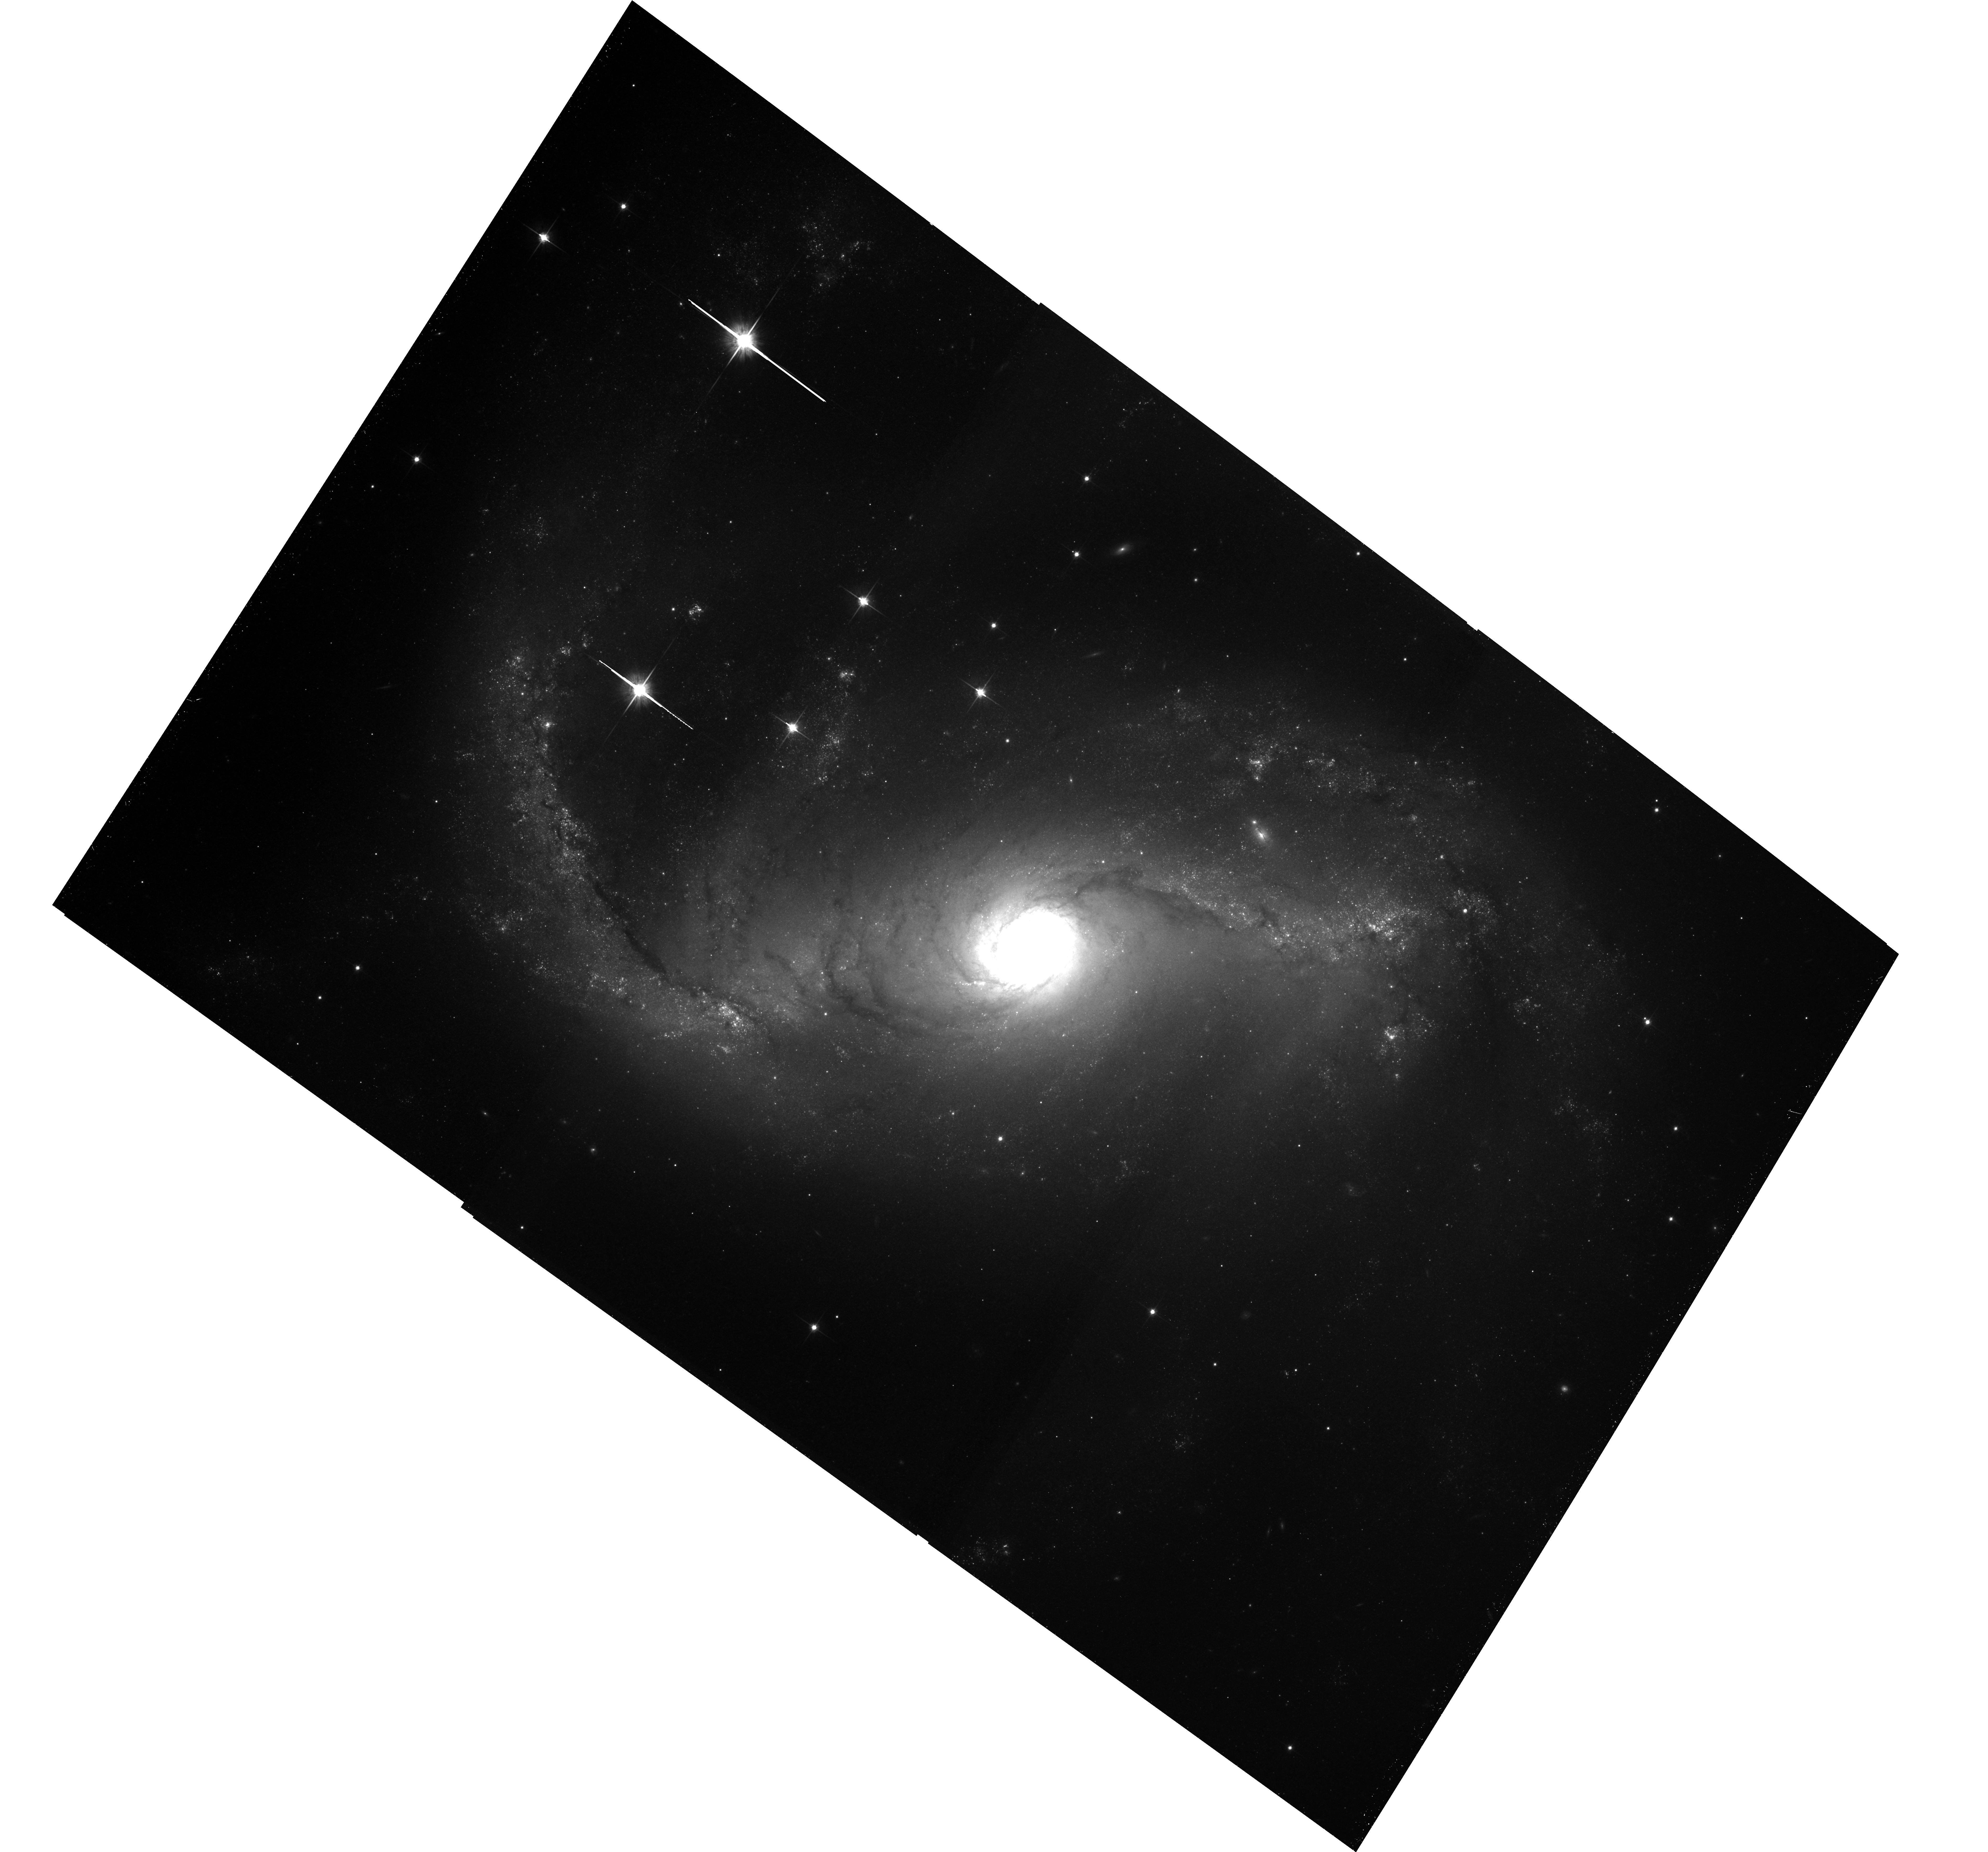
Target: NGC-1672. Instrument: ACS/WFC. Filter: F814W. Exposure: 41 min. Observation ID: hst_10354_01_acs_wfc_f814w_j95801

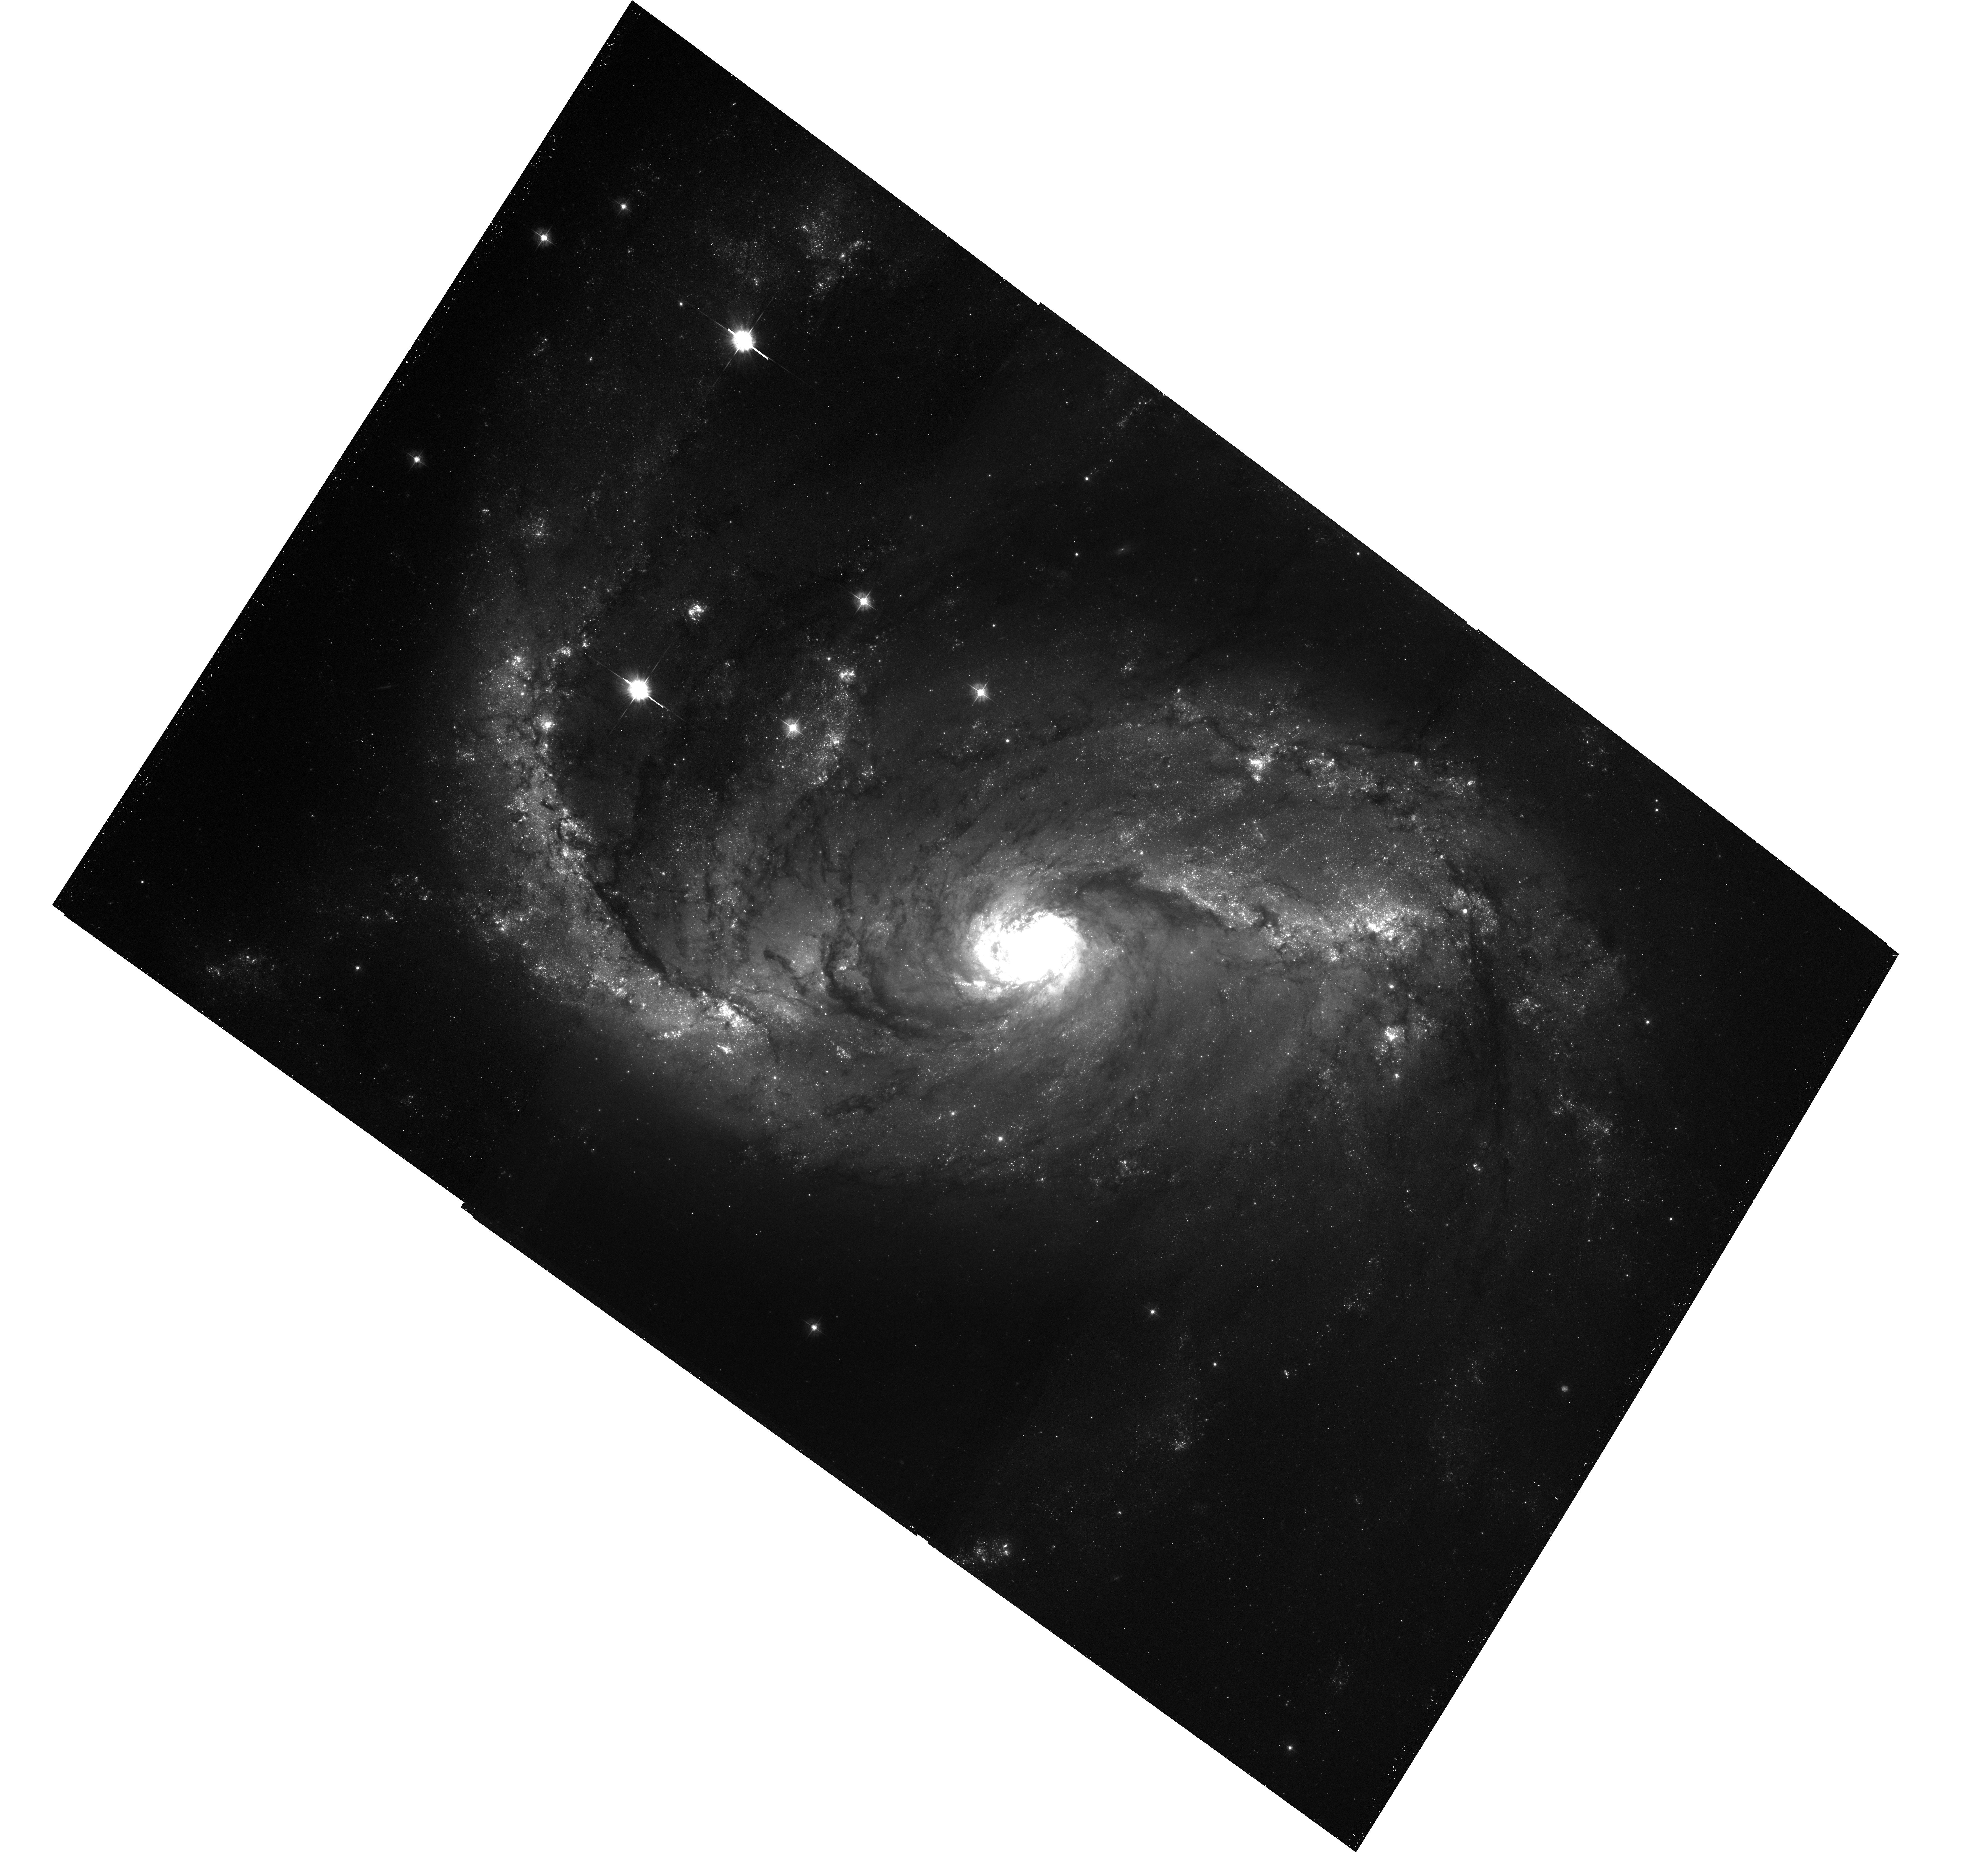
Target: NGC-1672. Instrument: ACS/WFC. Filter: F435W. Exposure: 41 min. Observation ID: hst_10354_01_acs_wfc_f435w_j95801

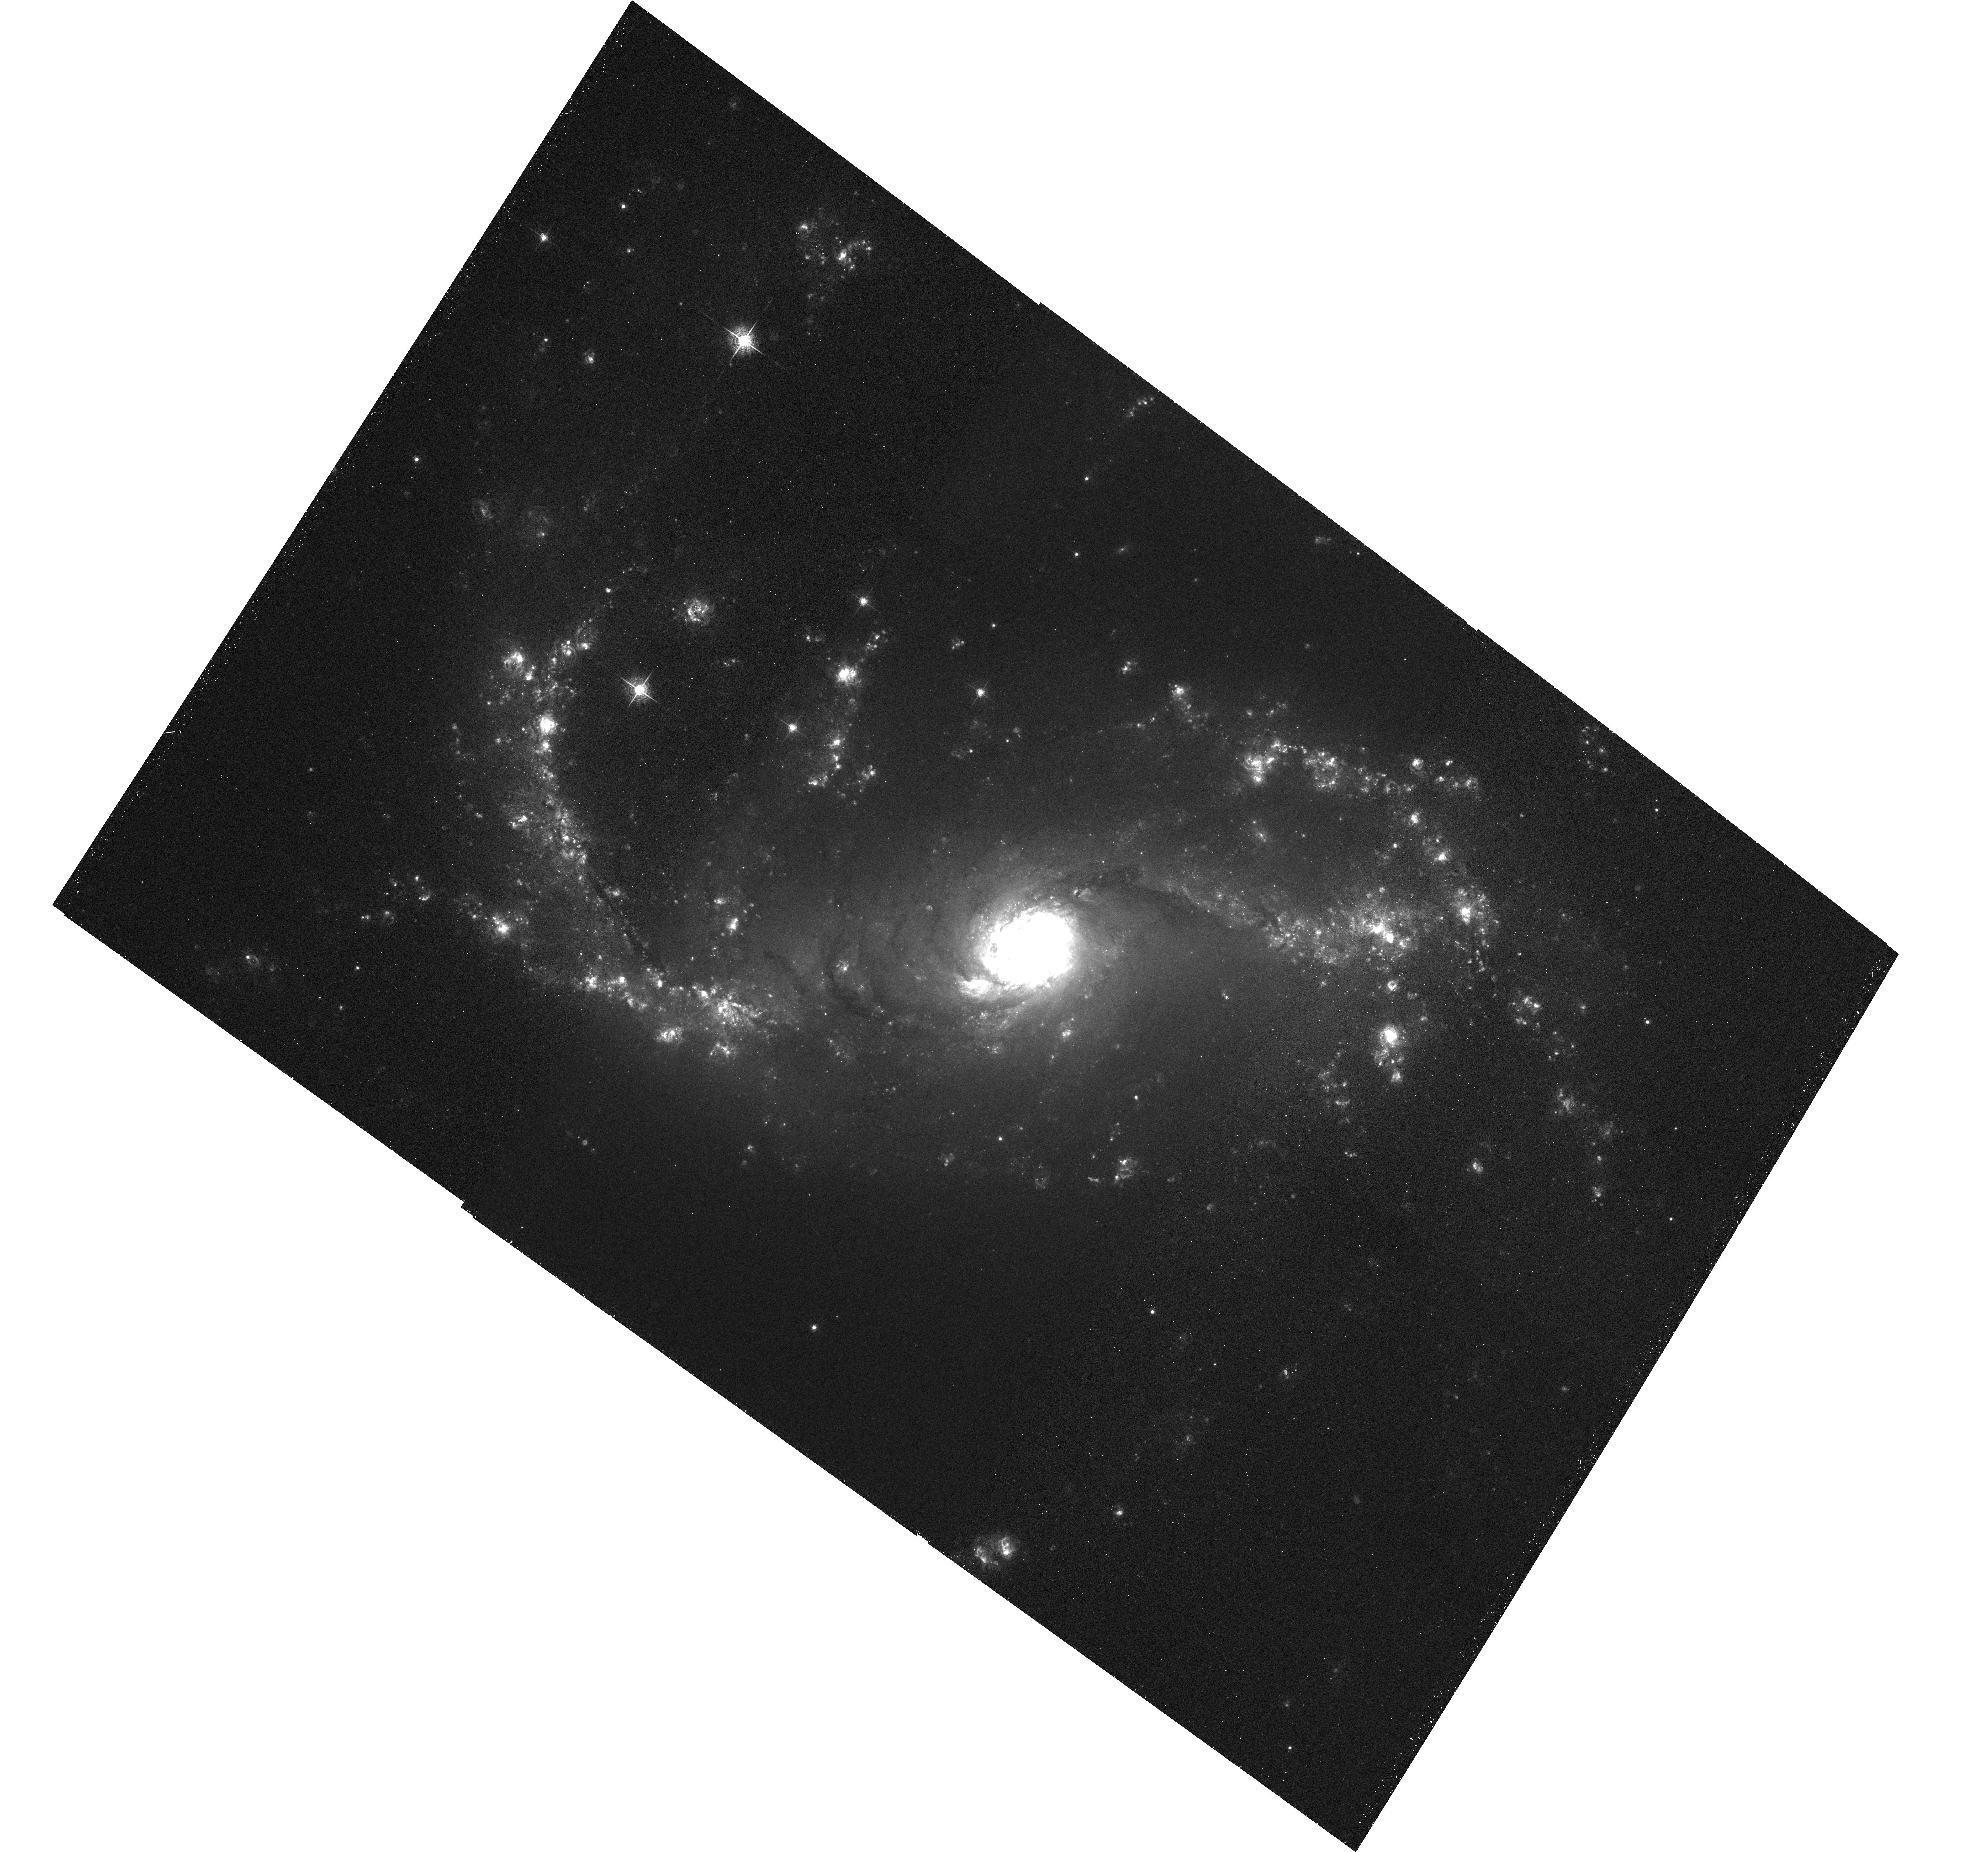
Target: NGC-1672. Instrument: ACS/WFC. Filter: F658N. Exposure: 41 min. Observation ID: hst_10354_01_acs_wfc_f658n_j95801

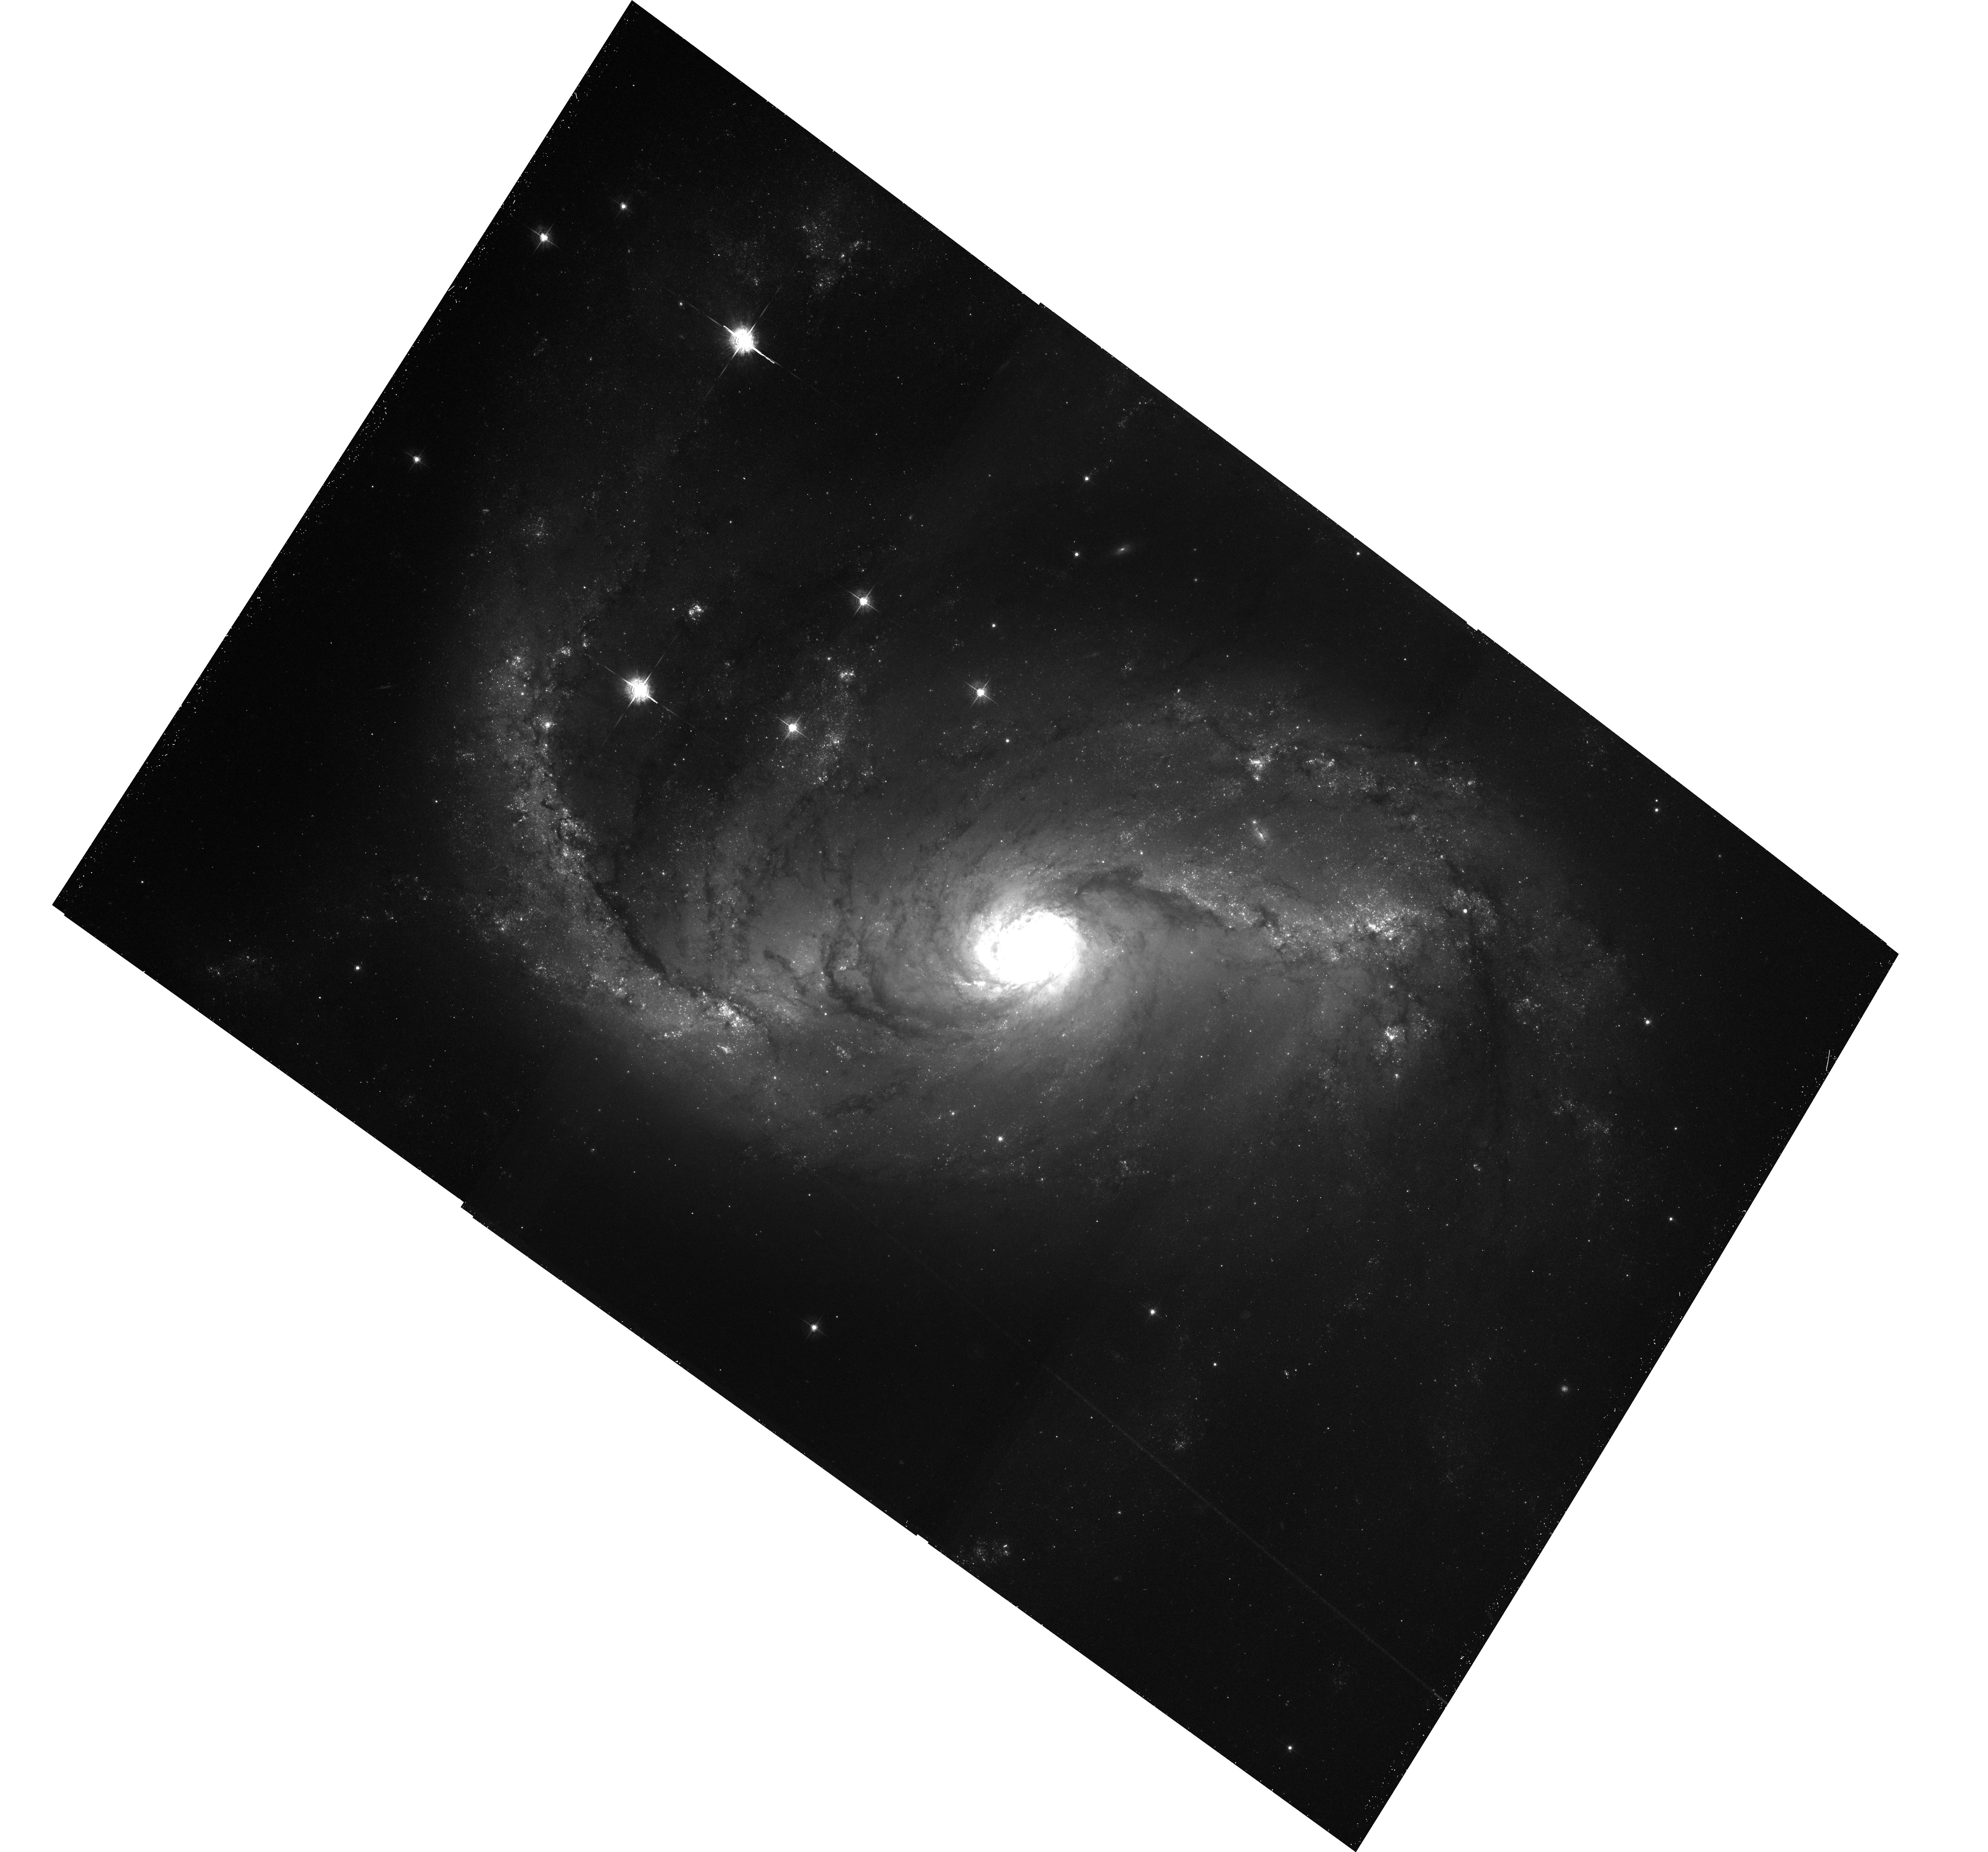
Target: NGC-1672. Instrument: ACS/WFC. Filter: F550M. Exposure: 41 min. Observation ID: hst_10354_01_acs_wfc_f550m_j95801

Probing the Link between Galactic Bars & Starburst/AGN Activity in NGC1672/NGC7771 (PI: Jenkins, Leigh)

Multi-wavelength data have shown that a substantial fraction of barred spiral galaxies exhibit enhanced star formation activity in their central regions. This phenomena is however poorly studied at X-ray energies. We propose joint Chandra/HST observations of two barred starburst galaxies NGC1672 and NGC7771. We request Chandra observations to spatially resolve the X-ray emission into point sources and diffuse emission, enabling us to trace the star formation on small spatial scales and search for obscured starburst/AGN activity. We also request a complimentary optical imaging program with HST/ACS, permitting us to identify the optical counterparts to X-ray point sources and map the optical emission from star formation in their local environments on similar scales to Chandra.